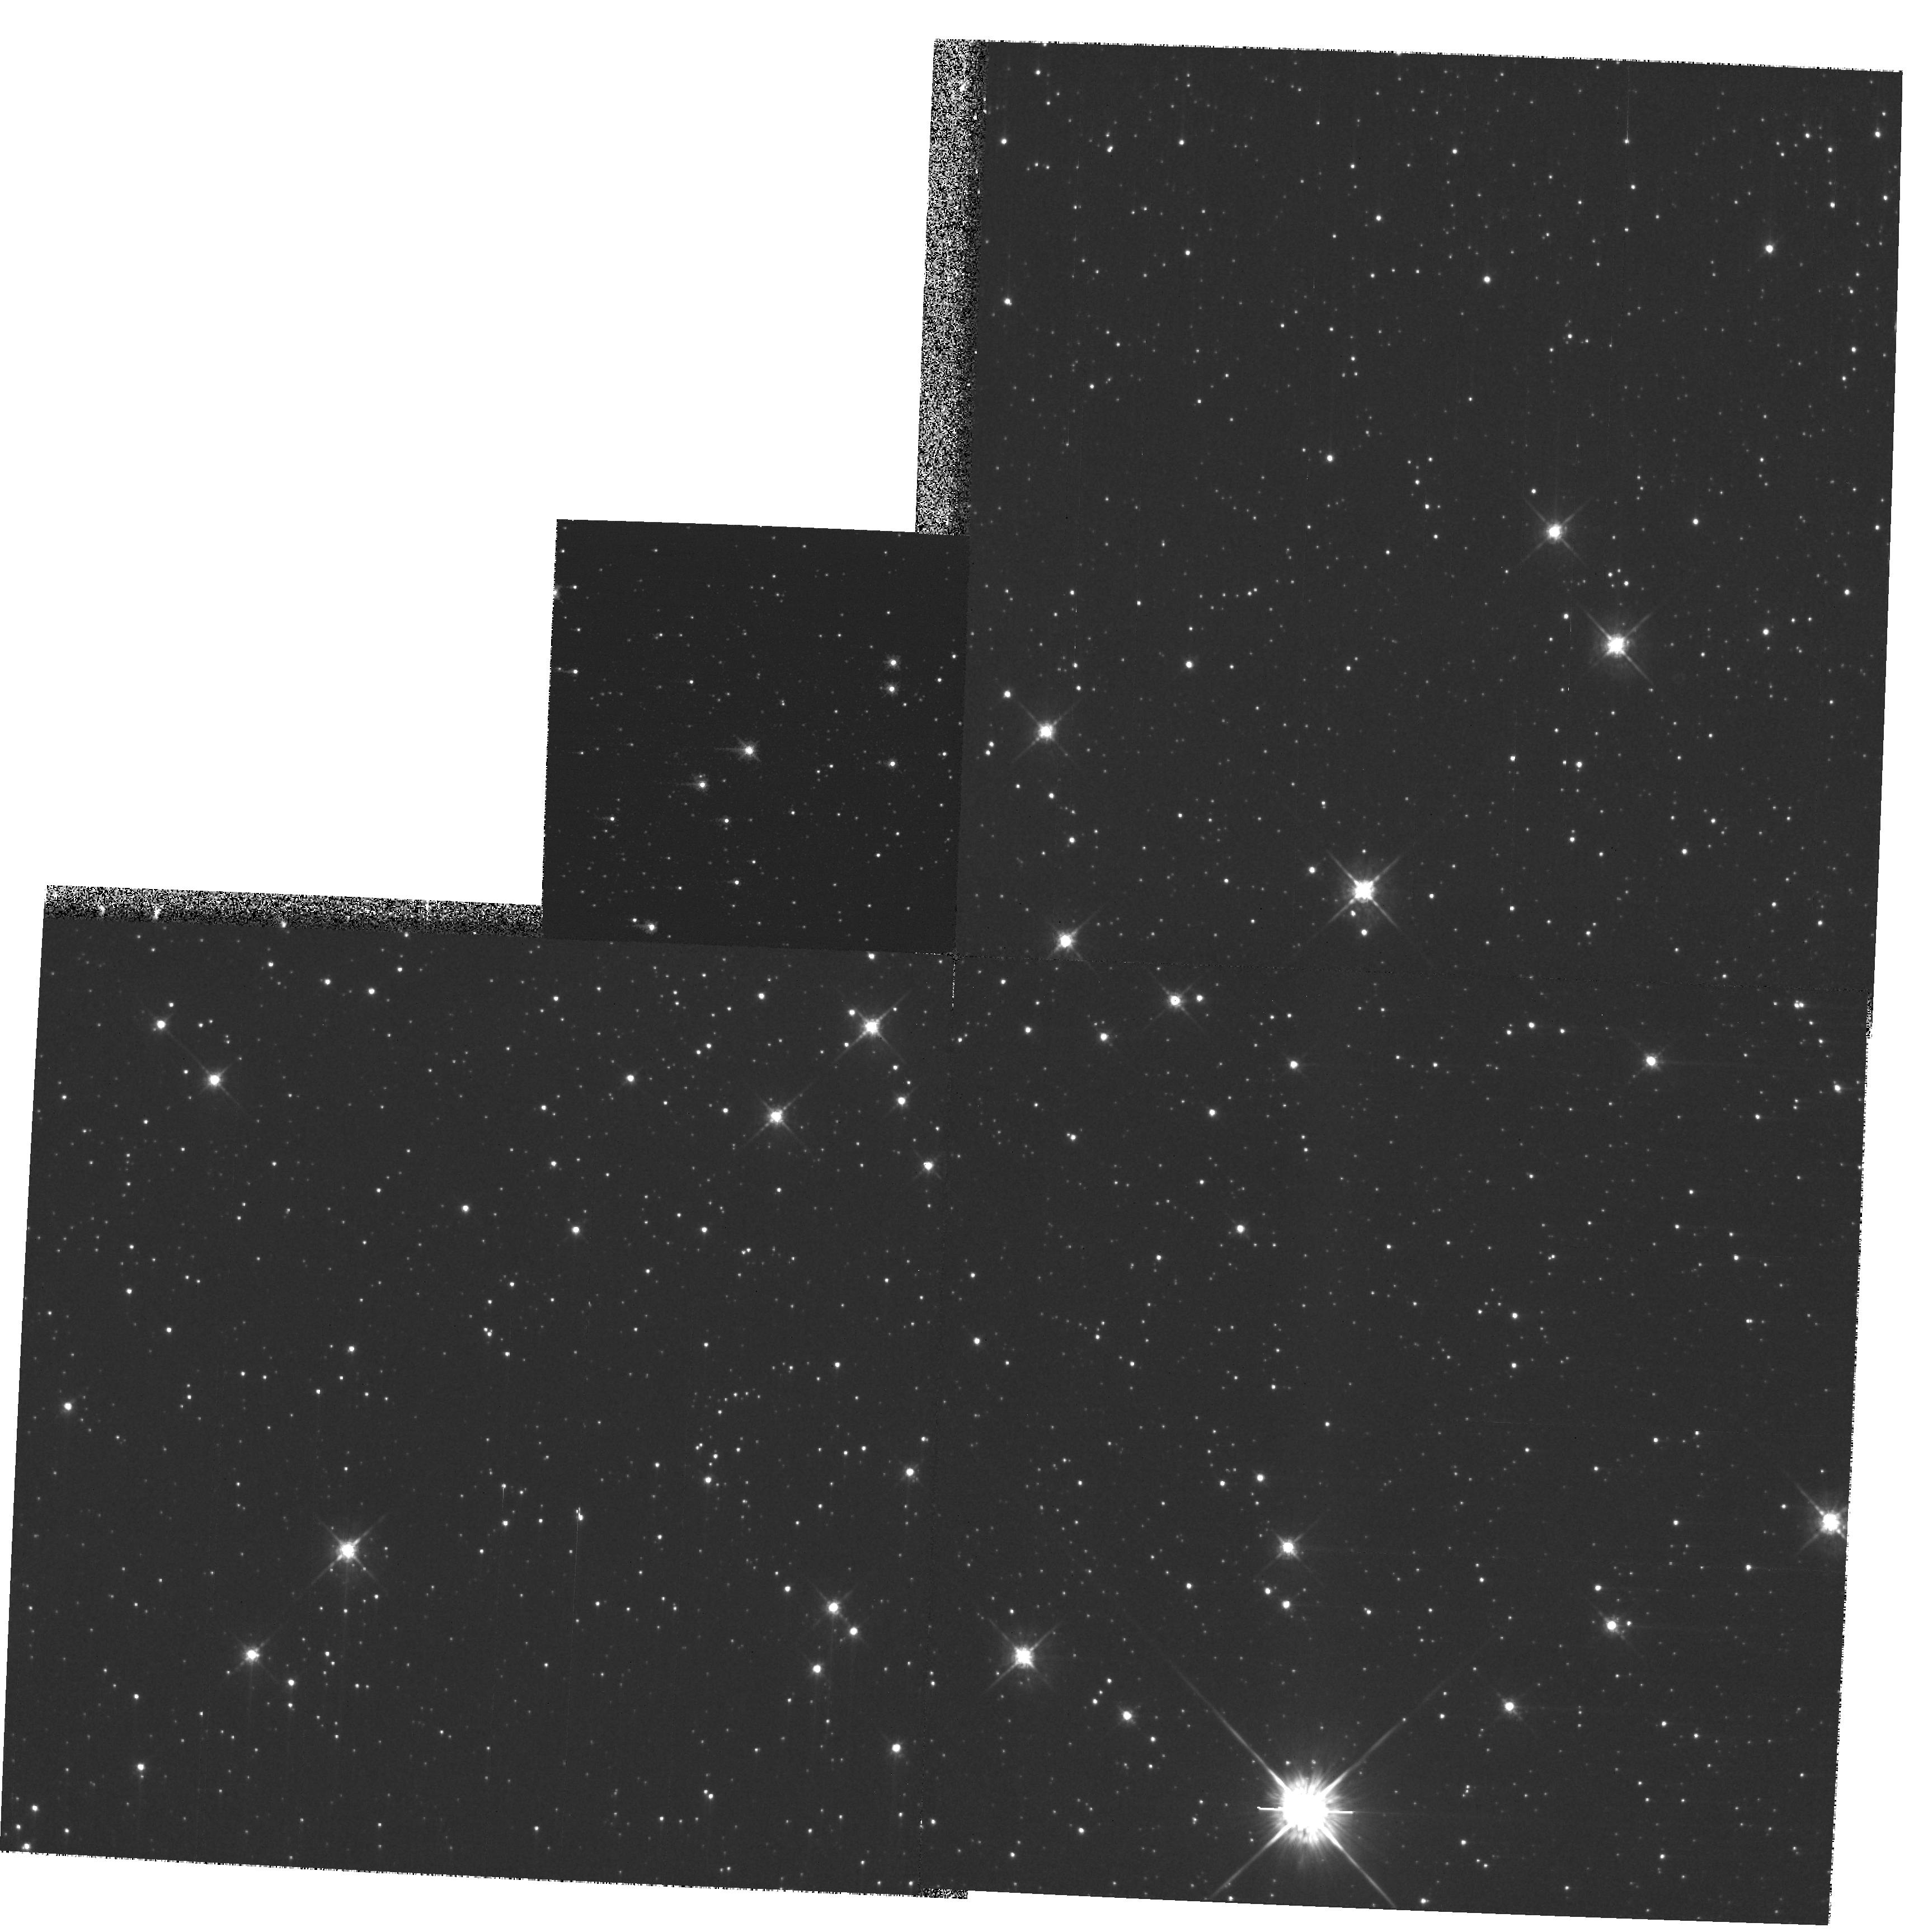
Target: STAR-1654-3950
Instrument: WFPC2/PC
Filter: F675W
Exposure: 12 min
Observation ID: hst_9140_01_wfpc2_pc_f675w_u6c401

Is GRO J1655-40 a runaway Black Hole? (PI: Mirabel, Felix)

The formation of black holes is one of the most intriguing problems in astronomy. In the case of stellar-mass black holes, several theories propose that they are born with large space velocities. To test this idea we wish to determine the space velocity of X-ray Nova Scorpii 1994 (GRO J16155-40), which is one of the best black hole candidates of stellar mass, and a source of jets with apparent superluminal motions. This intriguing object is located ~eq 2.5^degrees above the galactic plane and the centre of mass of the system is known to be moving with a large anomalous radial velocity (~eq -114 km s^-1) with respect to the Local Standard of Rest. Since GRO J16155-40 has already been imaged with the WFPC2 in 1995, one more image with the same instrumental set-up could allow us to measure its expected proper motion with an accuracy of a few percent. The observation proposed here may provide the first unambigous evidence for a black hole formed in the Milky Way that is migrating into intergalactic space.